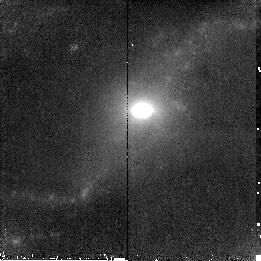
Target: NGC7591. Instrument: NICMOS/NIC2. Filter: F190N. Exposure: 16 min. Observation ID: n8zl27030

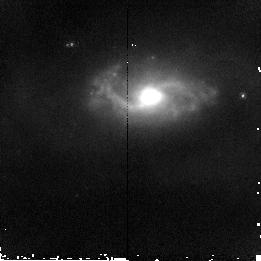
Target: MCG+02-20-003. Instrument: NICMOS/NIC2. Filter: F160W. Exposure: 4 min. Observation ID: n8zl08020

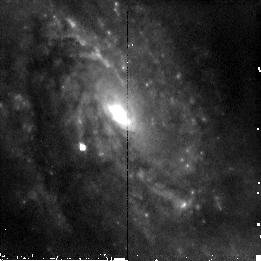
Target: IC5179. Instrument: NICMOS/NIC2. Filter: F110W. Exposure: 4 min. Observation ID: n8zl24010

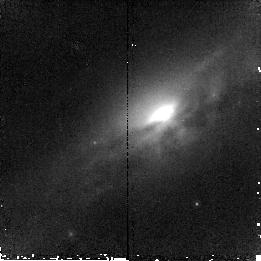
Target: UGC3351. Instrument: NICMOS/NIC2. Filter: F187N. Exposure: 16 min. Observation ID: n8zl05040

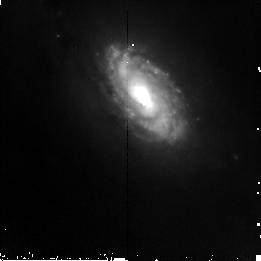
Target: NGC23. Instrument: NICMOS/NIC2. Filter: F110W. Exposure: 4 min. Observation ID: n8zl01010

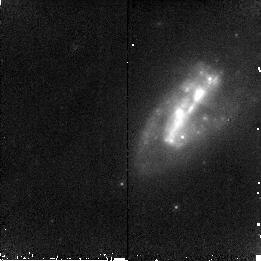
Target: IRAS17138-1017. Instrument: NICMOS/NIC2. Filter: F190N. Exposure: 16 min. Observation ID: n8zl19030

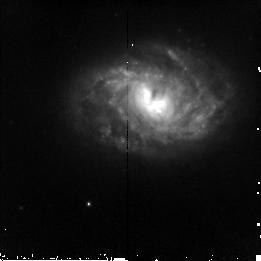
Target: ESO320-G030. Instrument: NICMOS/NIC2. Filter: F110W. Exposure: 4 min. Observation ID: n8zl11010

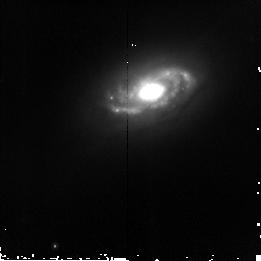
Target: UGC1845. Instrument: NICMOS/NIC2. Filter: F160W. Exposure: 4 min. Observation ID: n8zl04020

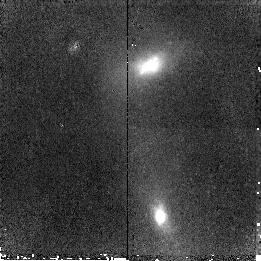
Target: MCG-02-33-098. Instrument: NICMOS/NIC2. Filter: F187N. Exposure: 14 min. Observation ID: n8zl12040

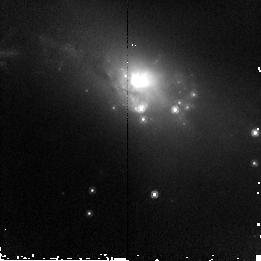
Target: IC4518-POS1. Instrument: NICMOS/NIC2. Filter: F160W. Exposure: 4 min. Observation ID: n8zl17020

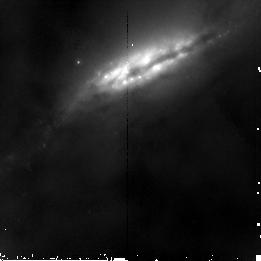
Target: NGC2369. Instrument: NICMOS/NIC2. Filter: F160W. Exposure: 4 min. Observation ID: n8zl06020

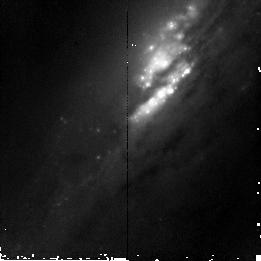
Target: NGC7771. Instrument: NICMOS/NIC2. Filter: F110W. Exposure: 4 min. Observation ID: n8zl26010

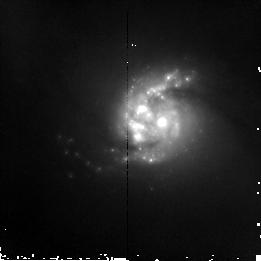
Target: NGC5135. Instrument: NICMOS/NIC2. Filter: F160W. Exposure: 4 min. Observation ID: n8zl14020

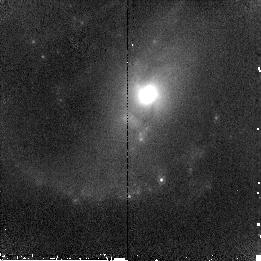
Target: NGC7130. Instrument: NICMOS/NIC2. Filter: F187N. Exposure: 14 min. Observation ID: n8zl25040

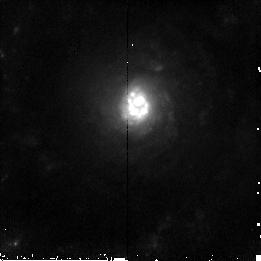
Target: NGC5936. Instrument: NICMOS/NIC2. Filter: F110W. Exposure: 4 min. Observation ID: n8zl16010

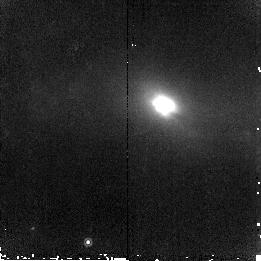
Target: IC4734. Instrument: NICMOS/NIC2. Filter: F187N. Exposure: 16 min. Observation ID: n8zl22040

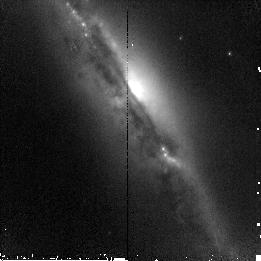
Target: IC4518-POS2. Instrument: NICMOS/NIC2. Filter: F110W. Exposure: 4 min. Observation ID: n8zl18010

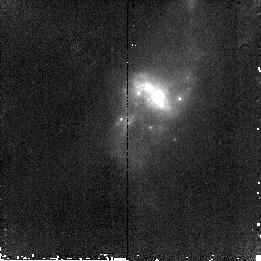
Target: MCG+12-02-001. Instrument: NICMOS/NIC2. Filter: F187N. Exposure: 16 min. Observation ID: n8zl03040

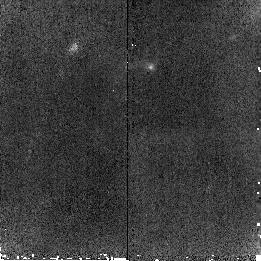
Target: NGC3110-POS2. Instrument: NICMOS/NIC2. Filter: F190N. Exposure: 15 min. Observation ID: n8zl10030

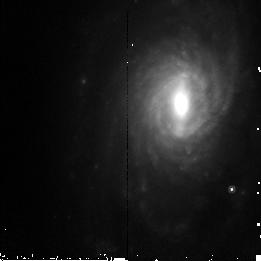
Target: NGC5734. Instrument: NICMOS/NIC2. Filter: F160W. Exposure: 4 min. Observation ID: n8zl15020

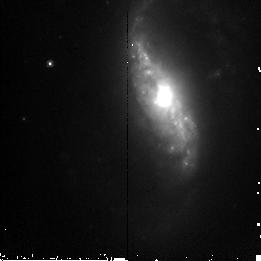
Target: NGC2388. Instrument: NICMOS/NIC2. Filter: F160W. Exposure: 4 min. Observation ID: n8zl07020

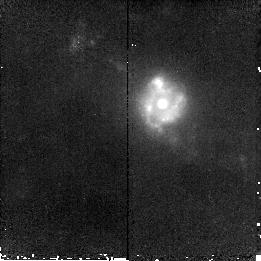
Target: NGC633. Instrument: NICMOS/NIC2. Filter: F190N. Exposure: 15 min. Observation ID: n8zl02030

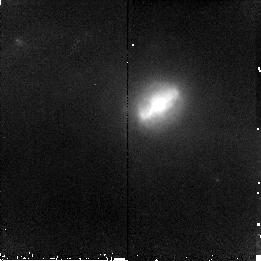
Target: NGC6701. Instrument: NICMOS/NIC2. Filter: F187N. Exposure: 16 min. Observation ID: n8zl23040

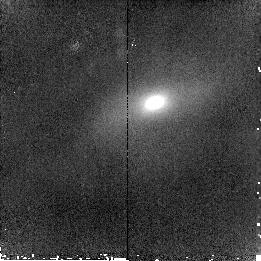
Target: IC860. Instrument: NICMOS/NIC2. Filter: F190N. Exposure: 16 min. Observation ID: n8zl13030

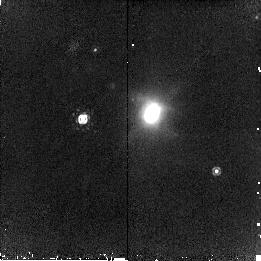
Target: IC4686. Instrument: NICMOS/NIC2. Filter: F190N. Exposure: 18 min. Observation ID: n8zl21030

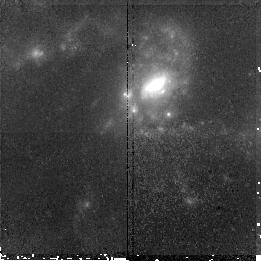
Target: NGC3110-POS1. Instrument: NICMOS/NIC2. Filter: F190N. Exposure: 15 min. Observation ID: n8zl09030

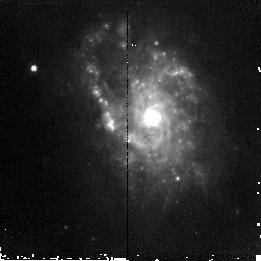
Target: IC4687. Instrument: NICMOS/NIC2. Filter: F110W. Exposure: 4 min. Observation ID: n8zl20010

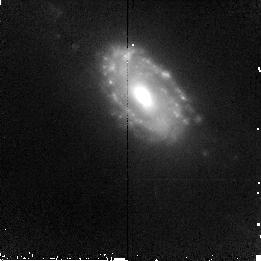
Target: NGC23. Instrument: NICMOS/NIC2. Filter: F190N. Exposure: 15 min. Observation ID: n8zl01030

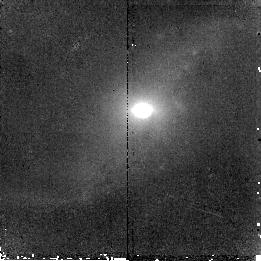
Target: NGC7591. Instrument: NICMOS/NIC2. Filter: F187N. Exposure: 14 min. Observation ID: n8zl27040

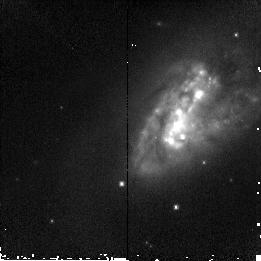
Target: IRAS17138-1017. Instrument: NICMOS/NIC2. Filter: F110W. Exposure: 4 min. Observation ID: n8zl19010

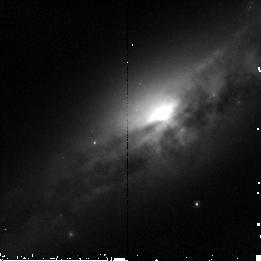
Target: UGC3351. Instrument: NICMOS/NIC2. Filter: F160W. Exposure: 4 min. Observation ID: n8zl05020

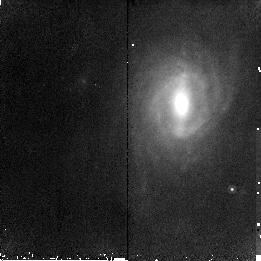
Target: NGC5734. Instrument: NICMOS/NIC2. Filter: F187N. Exposure: 14 min. Observation ID: n8zl15040

Star Formation in Luminous Infrared Galaxies: giant HII Regions and Super Star Clusters (PI: Alonso-Herrero, Almudena)

Luminous Infrared Galaxies (LIRGs, LIR = 10^11-10^12Lsol) and Ultraluminous Infrared Galaxies (LIR>10^12Lsol) account for approximately 75% of all the galaxies detected in the mid-infrared in the redshift range z=0-1.5. In the local universe it is found that LIRGs are predominantly powered by intense star formation (SF). However, the physical conditions and processes governing such dramatic activity over scales of tens to a few hundred parsecs are poorly known. In the last decade HST has been playing a significant role, mainly with the discovery of super star cluters (SSCs), and more recently, giant HII regions. Based on observations of a few LIRGs, we found that these giant HII regions and associated SSCs appear to be more common in LIRGs than in normal galaxies, and may dominate the star formation activity in LIRGs. A larger sample is required to address fundamental questions. We propose an HST/NICMOS targeted campaign of a volume limited sample (v<5200km/s) of 24 LIRGs. This proposal will probe the role of giant HII regions in the overall energetics of the current star formation, their relation to SSCs, and the dependence of star formation properties on other parameters of LIRGs. Such detailed knowledge of the SF properties of LIRGs in the local universe is essential for understanding galaxies at high redshift.